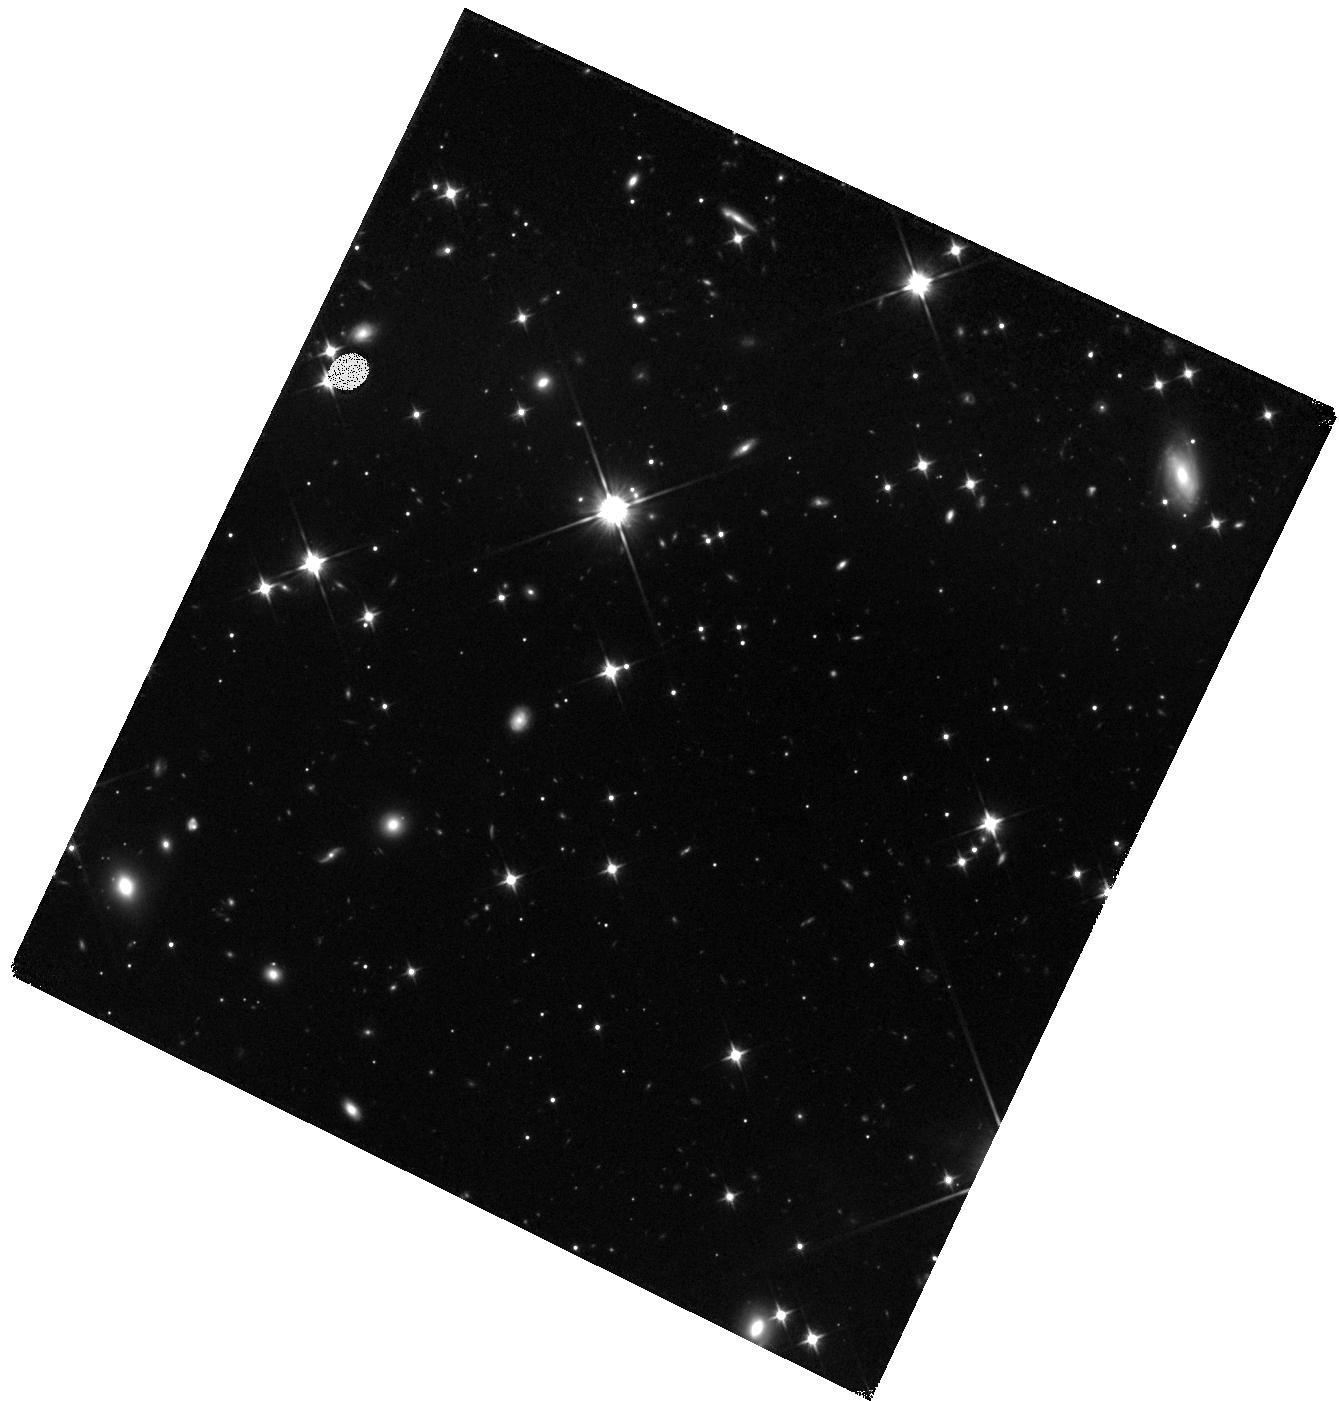
Target: WD0806-661B. Instrument: WFC3/IR. Filter: F110W. Exposure: 1.7 h. Observation ID: hst_12815_03_wfc3_ir_f110w_ibz703

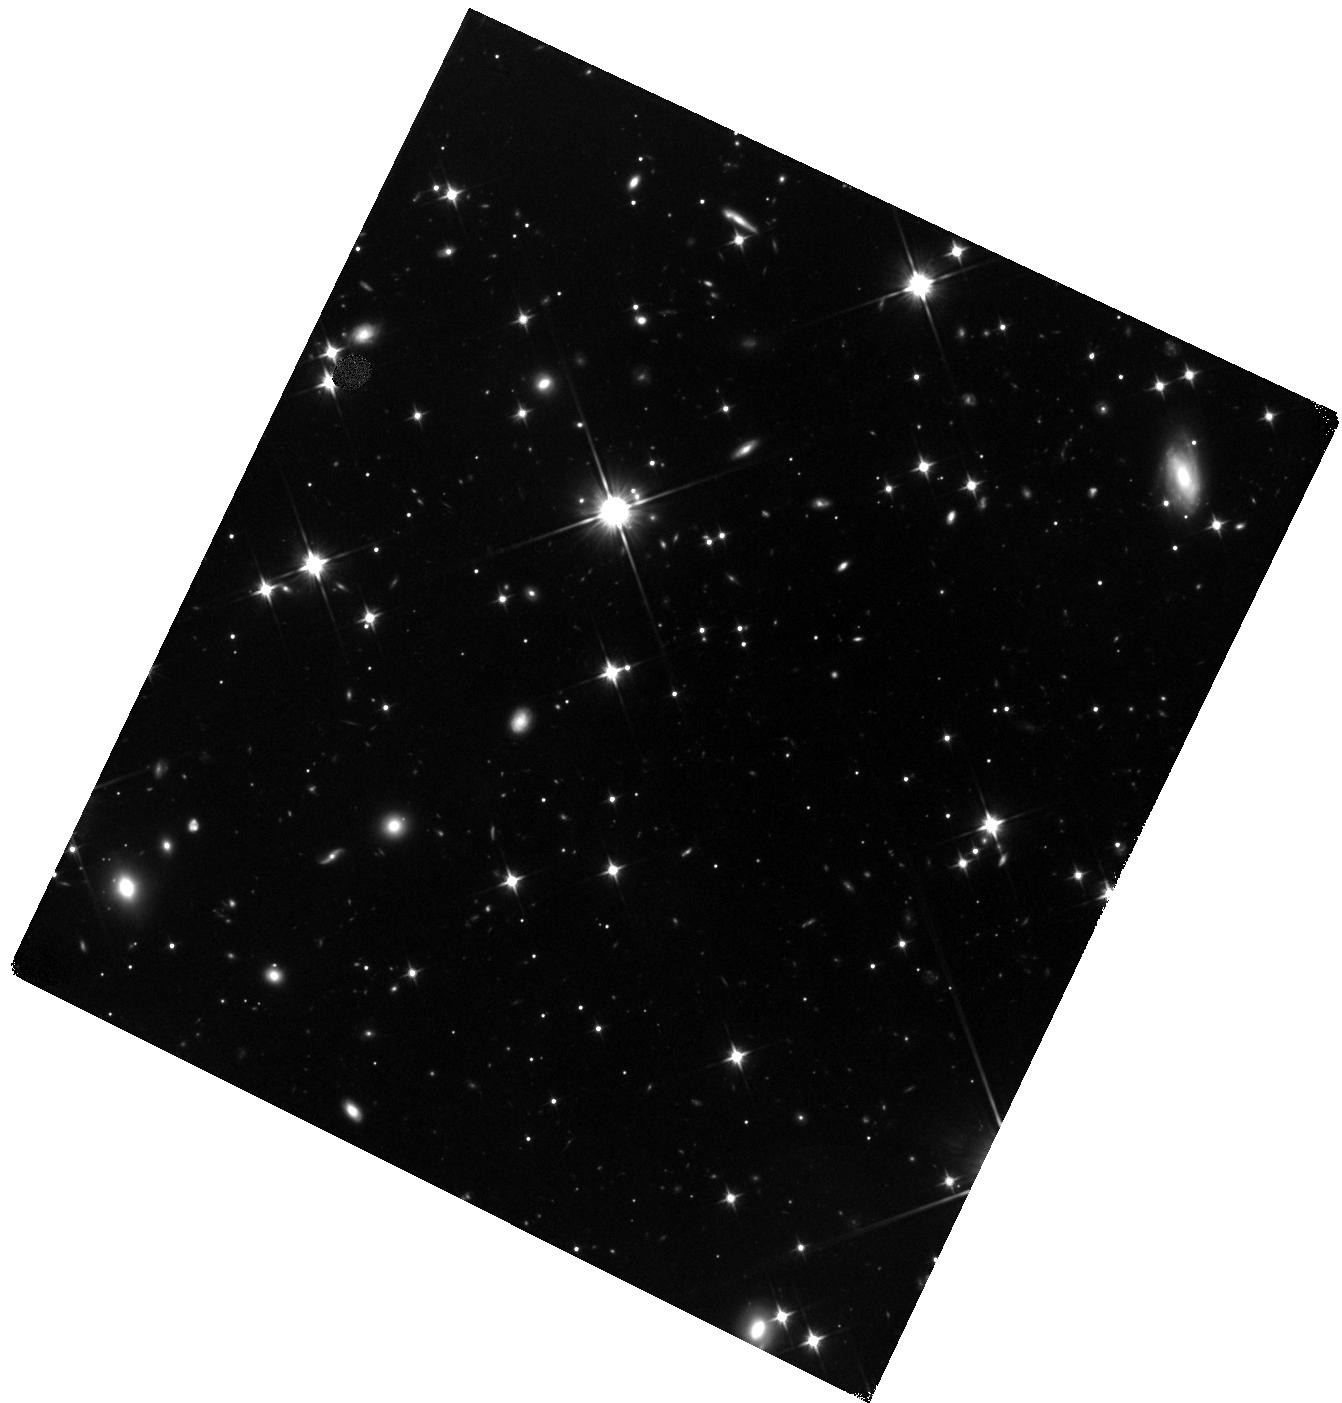
Target: WD0806-661B. Instrument: WFC3/IR. Filter: F110W. Exposure: 1.7 h. Observation ID: hst_12815_01_wfc3_ir_f110w_ibz701

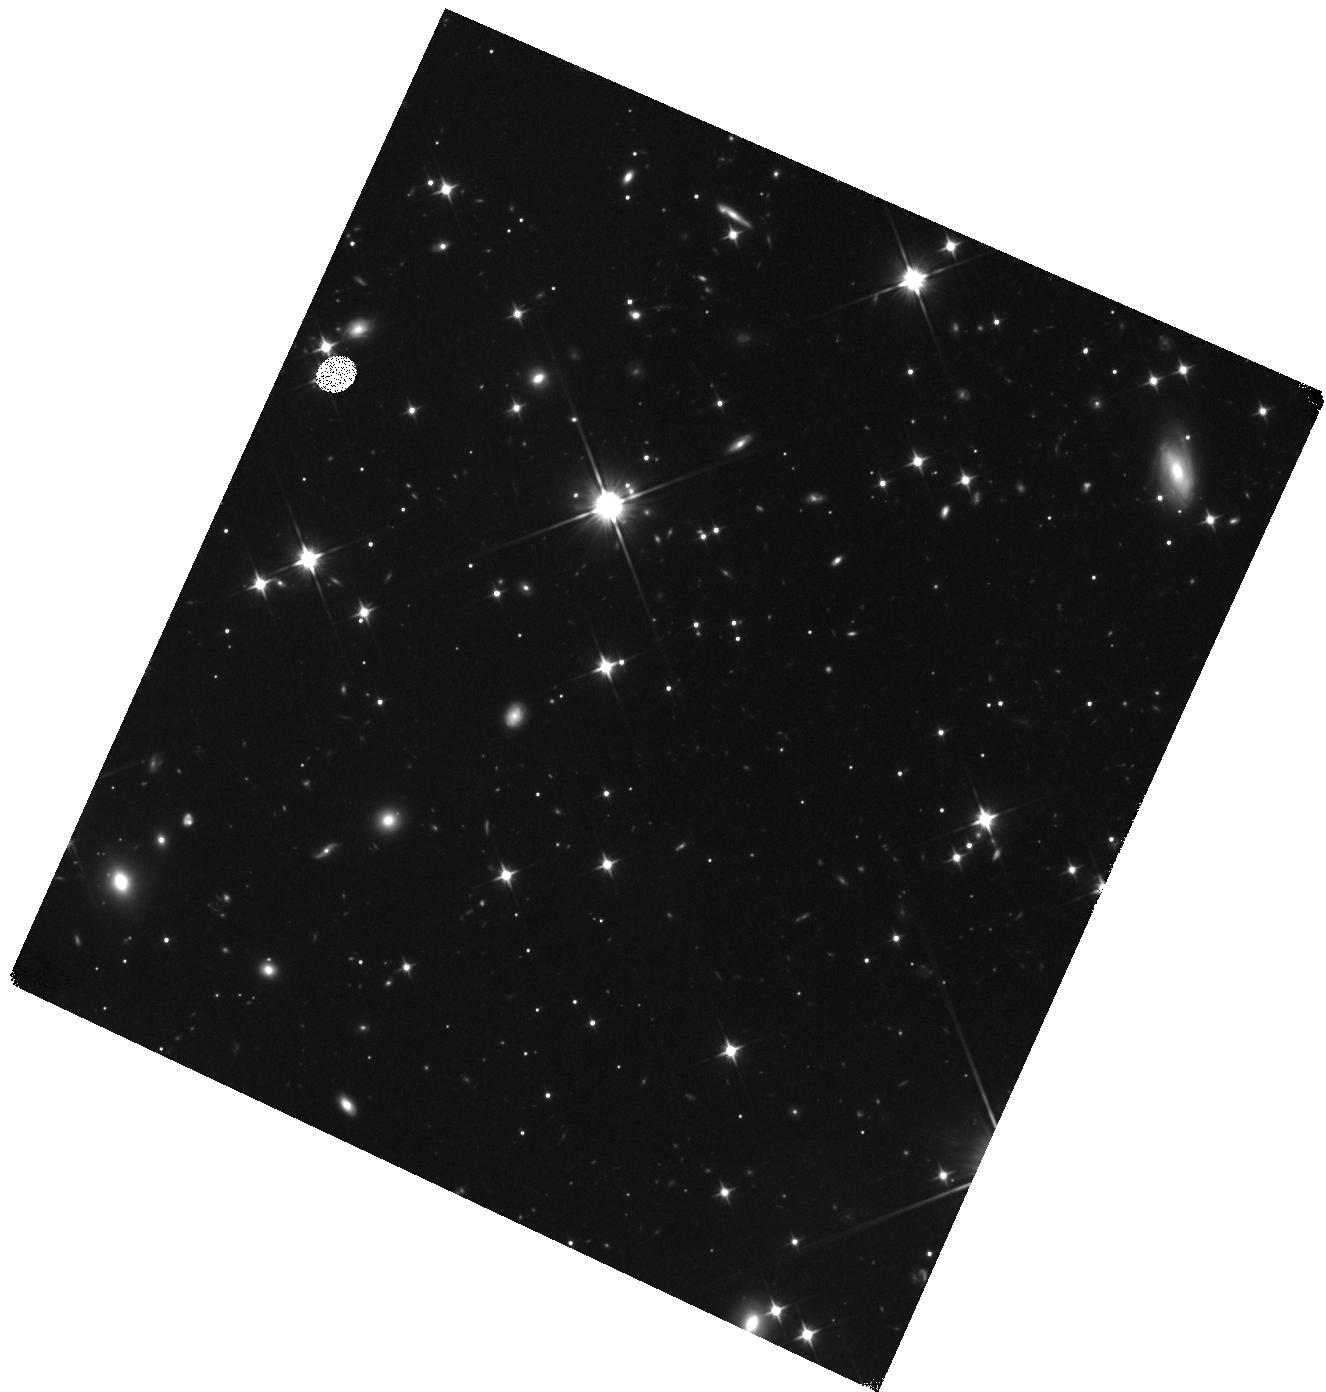
Target: WD0806-661B. Instrument: WFC3/IR. Filter: F110W. Exposure: 1.7 h. Observation ID: hst_12815_02_wfc3_ir_f110w_ibz702

Photometry of the Coldest Benchmark Brown Dwarf (PI: Luhman, Kevin)

In 2011, we used images from the Spitzer Space Telescope to discover the coldest directly imaged companion to a nearby star (300-345 K). In addition to breaking new ground in terms of temperature, this companion is one of a small number of benchmark brown dwarfs whose ages and distances are known via their primaries and thus can provide unusually stringent tests of theoretical models of substellar objects. However, few data are available for this companion for comparison to the models; we have measured photometry from two Spitzer bands, but it has not been detected at near-IR wavelengths with the largest ground-based telescopes (J>23.9). Therefore, we propose to use WFC3 to obtain deeper near-IR images of this object so that we can better test model atmospheres in a previously unexplored regime of temperature.